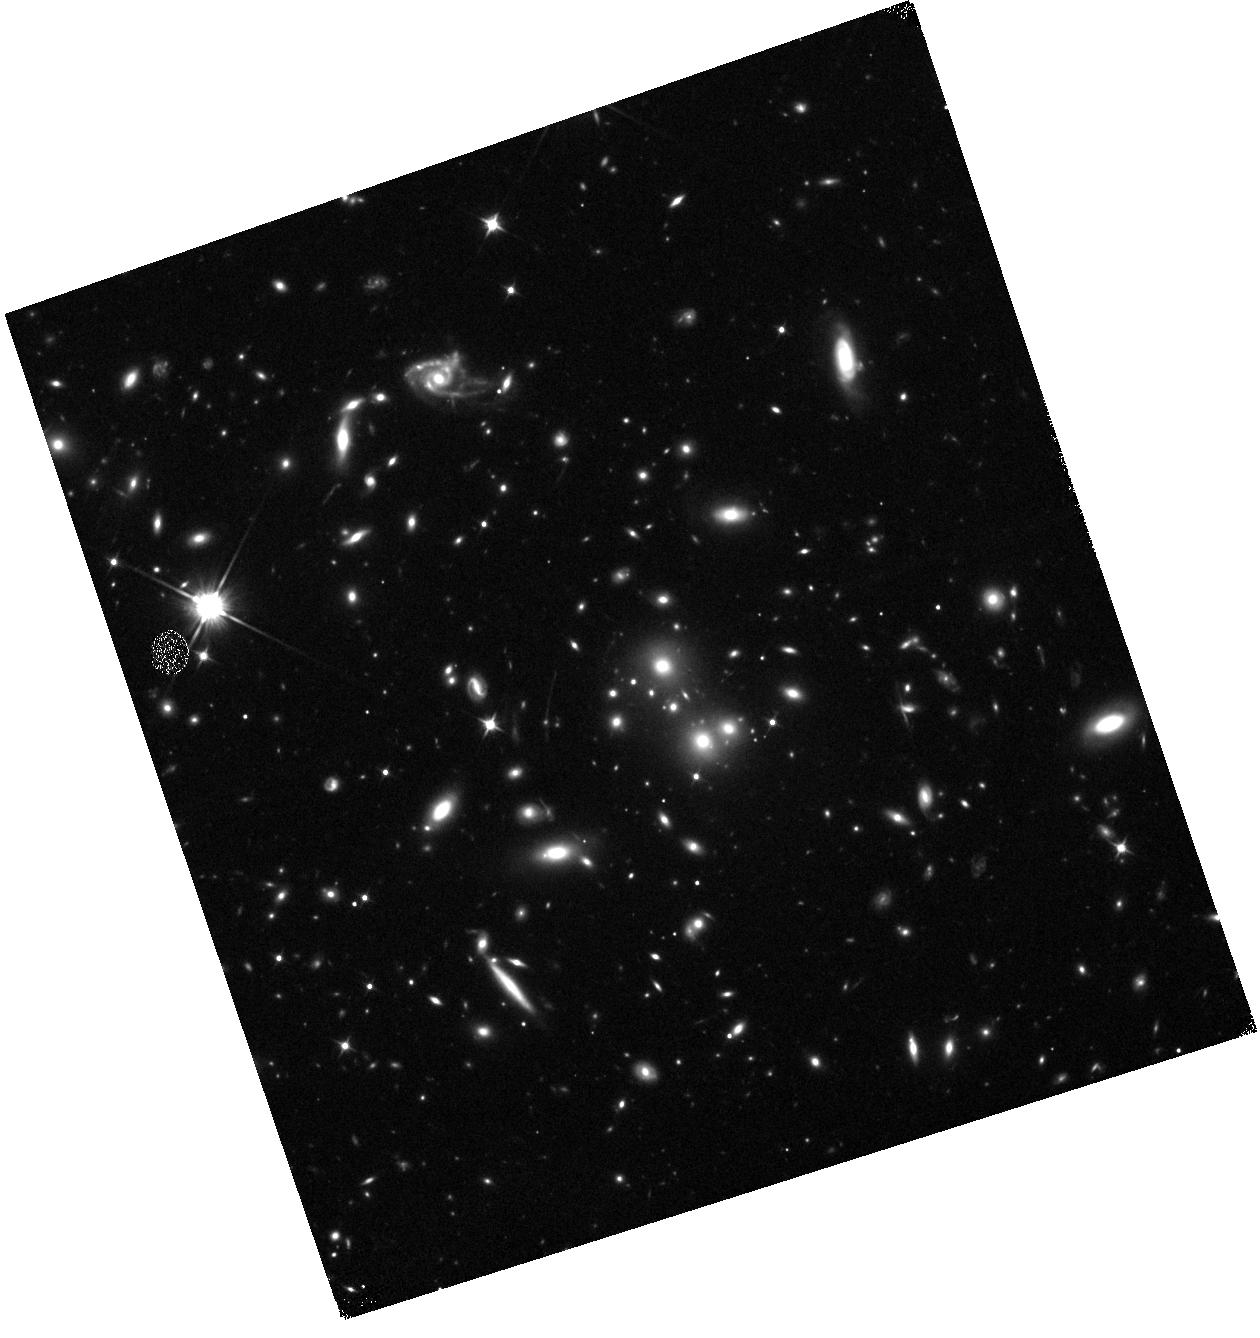
Target: EMACSJ1144.2-2836. Instrument: WFC3/IR. Filter: F110W. Exposure: 12 min. Observation ID: hst_13671_0h_wfc3_ir_f110w_icoz0h

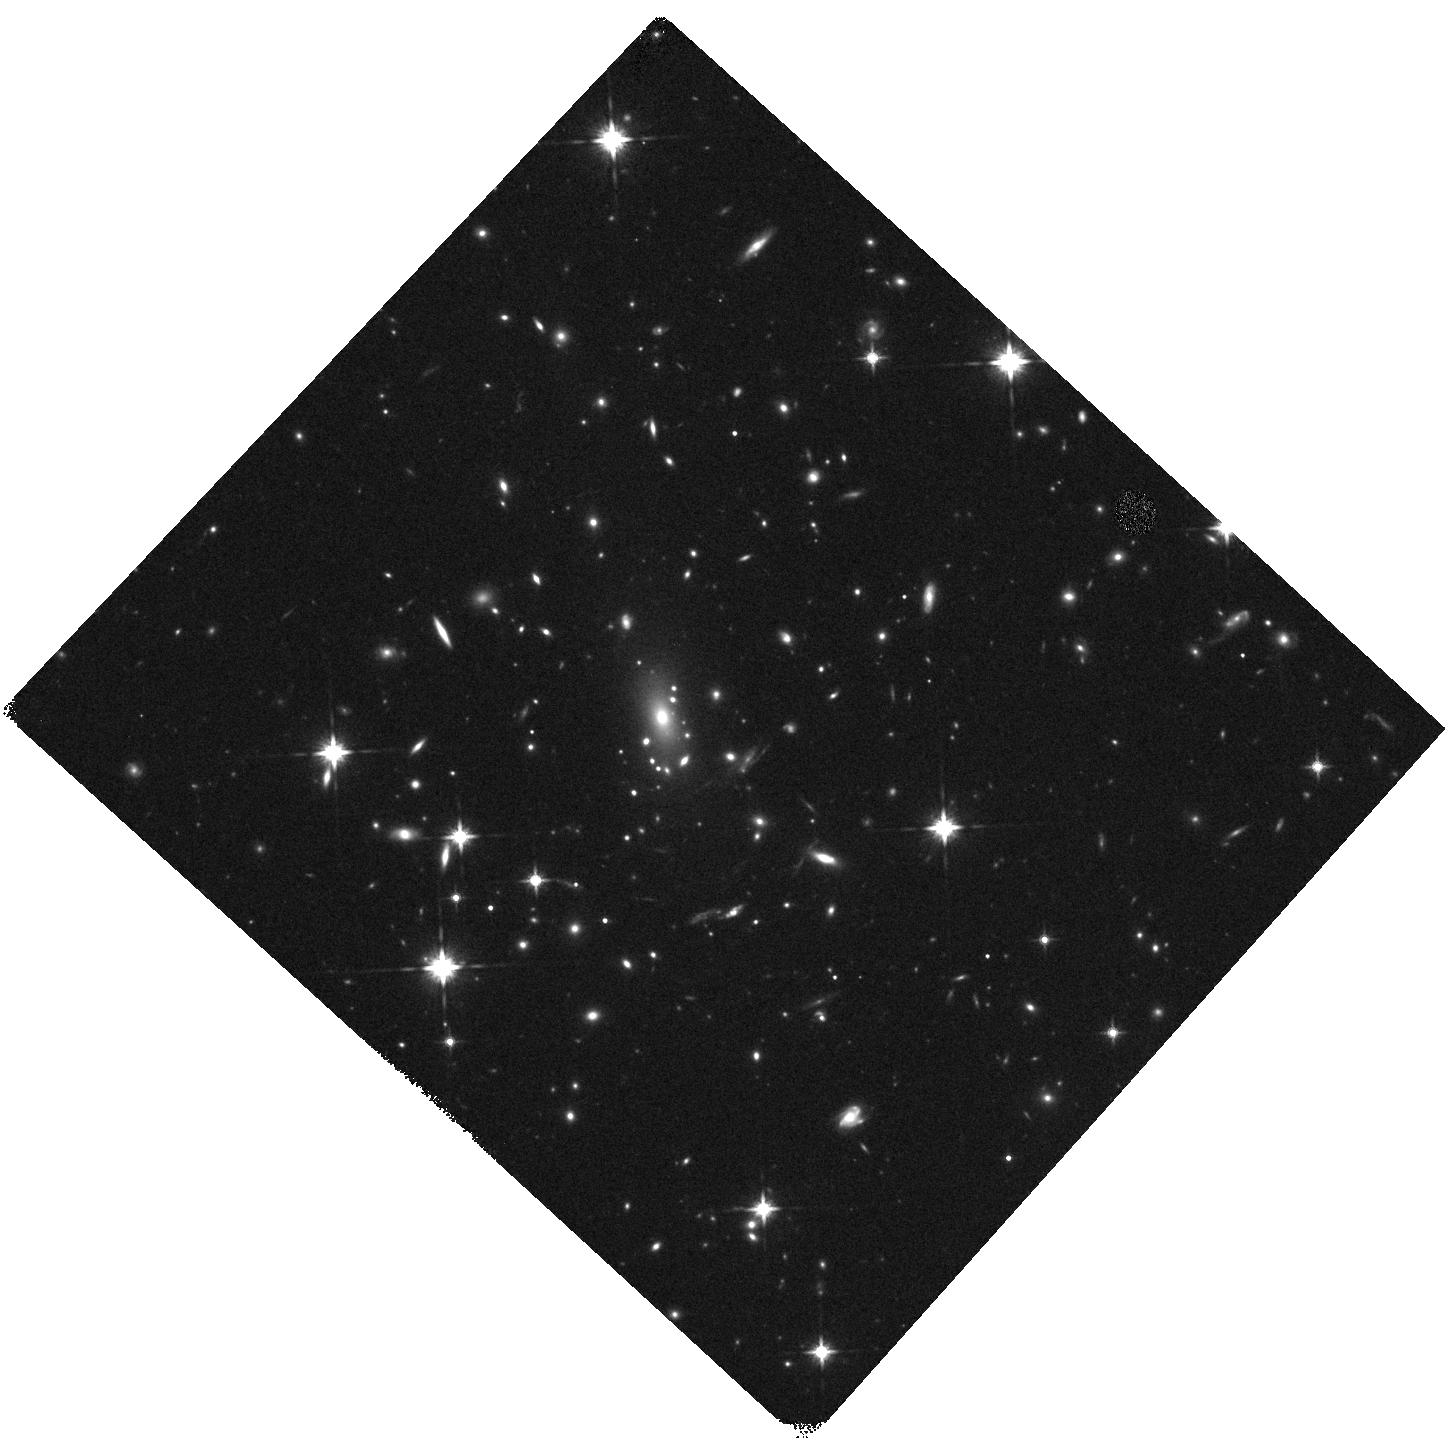
Target: EMACSJ0921.6-0621. Instrument: WFC3/IR. Filter: F140W. Exposure: 12 min. Observation ID: hst_13671_99_wfc3_ir_f140w_icoz99

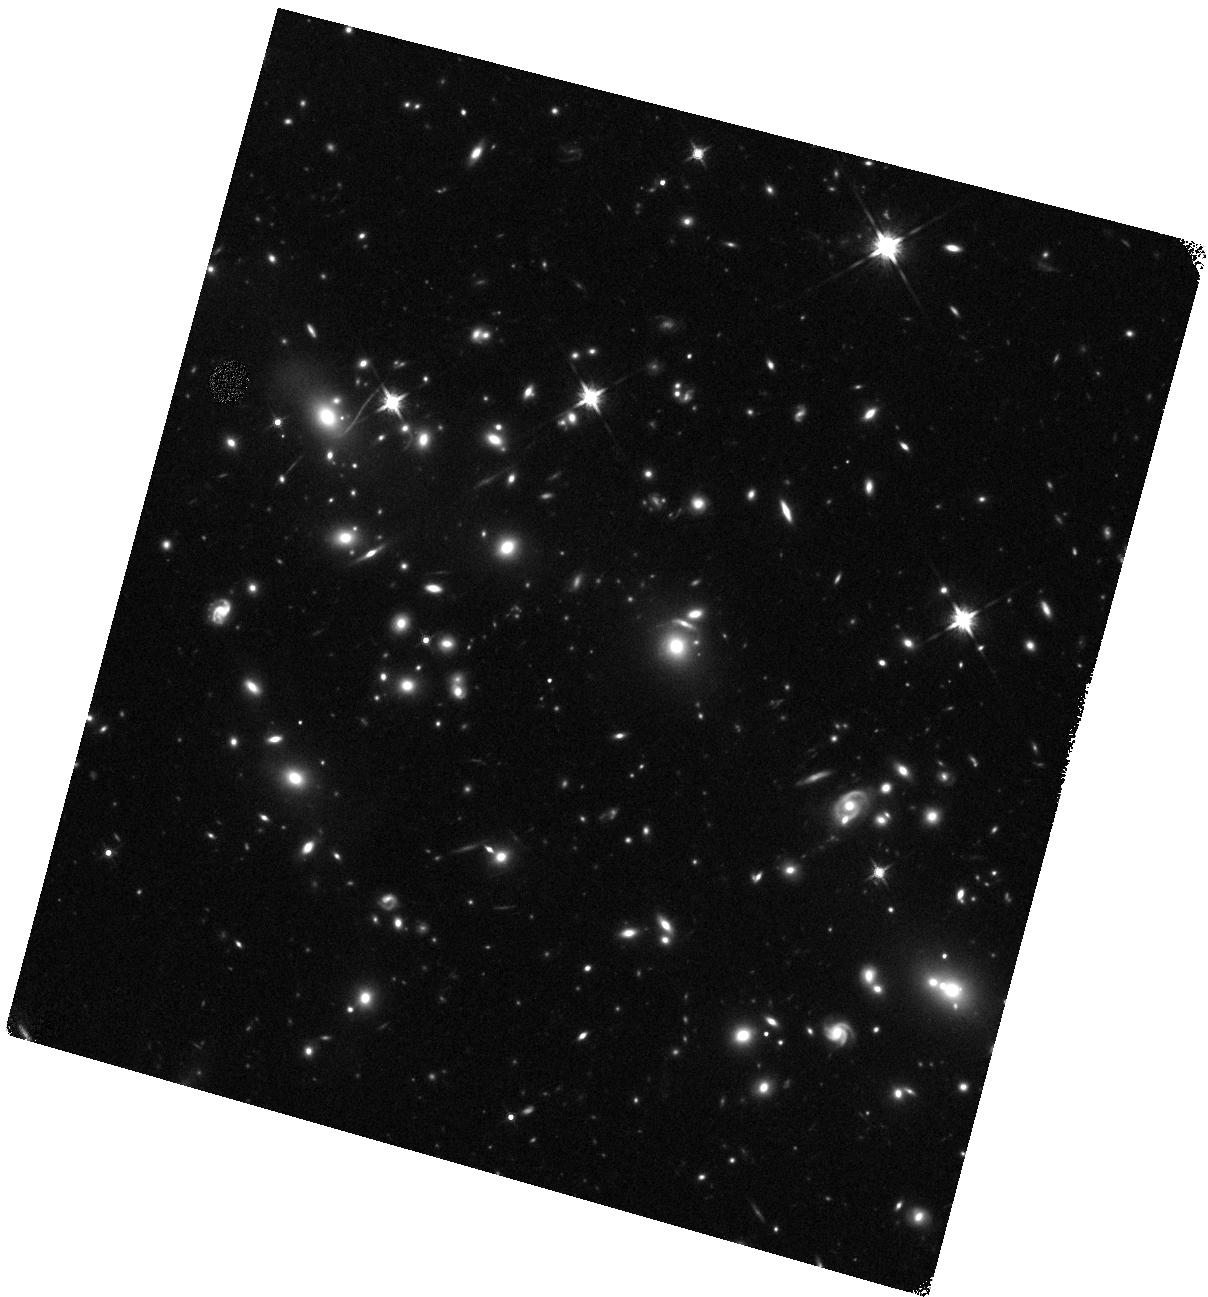
Target: EMACSJ1508.1+5755. Instrument: WFC3/IR. Filter: F140W. Exposure: 12 min. Observation ID: hst_13671_0s_wfc3_ir_f140w_icoz0s

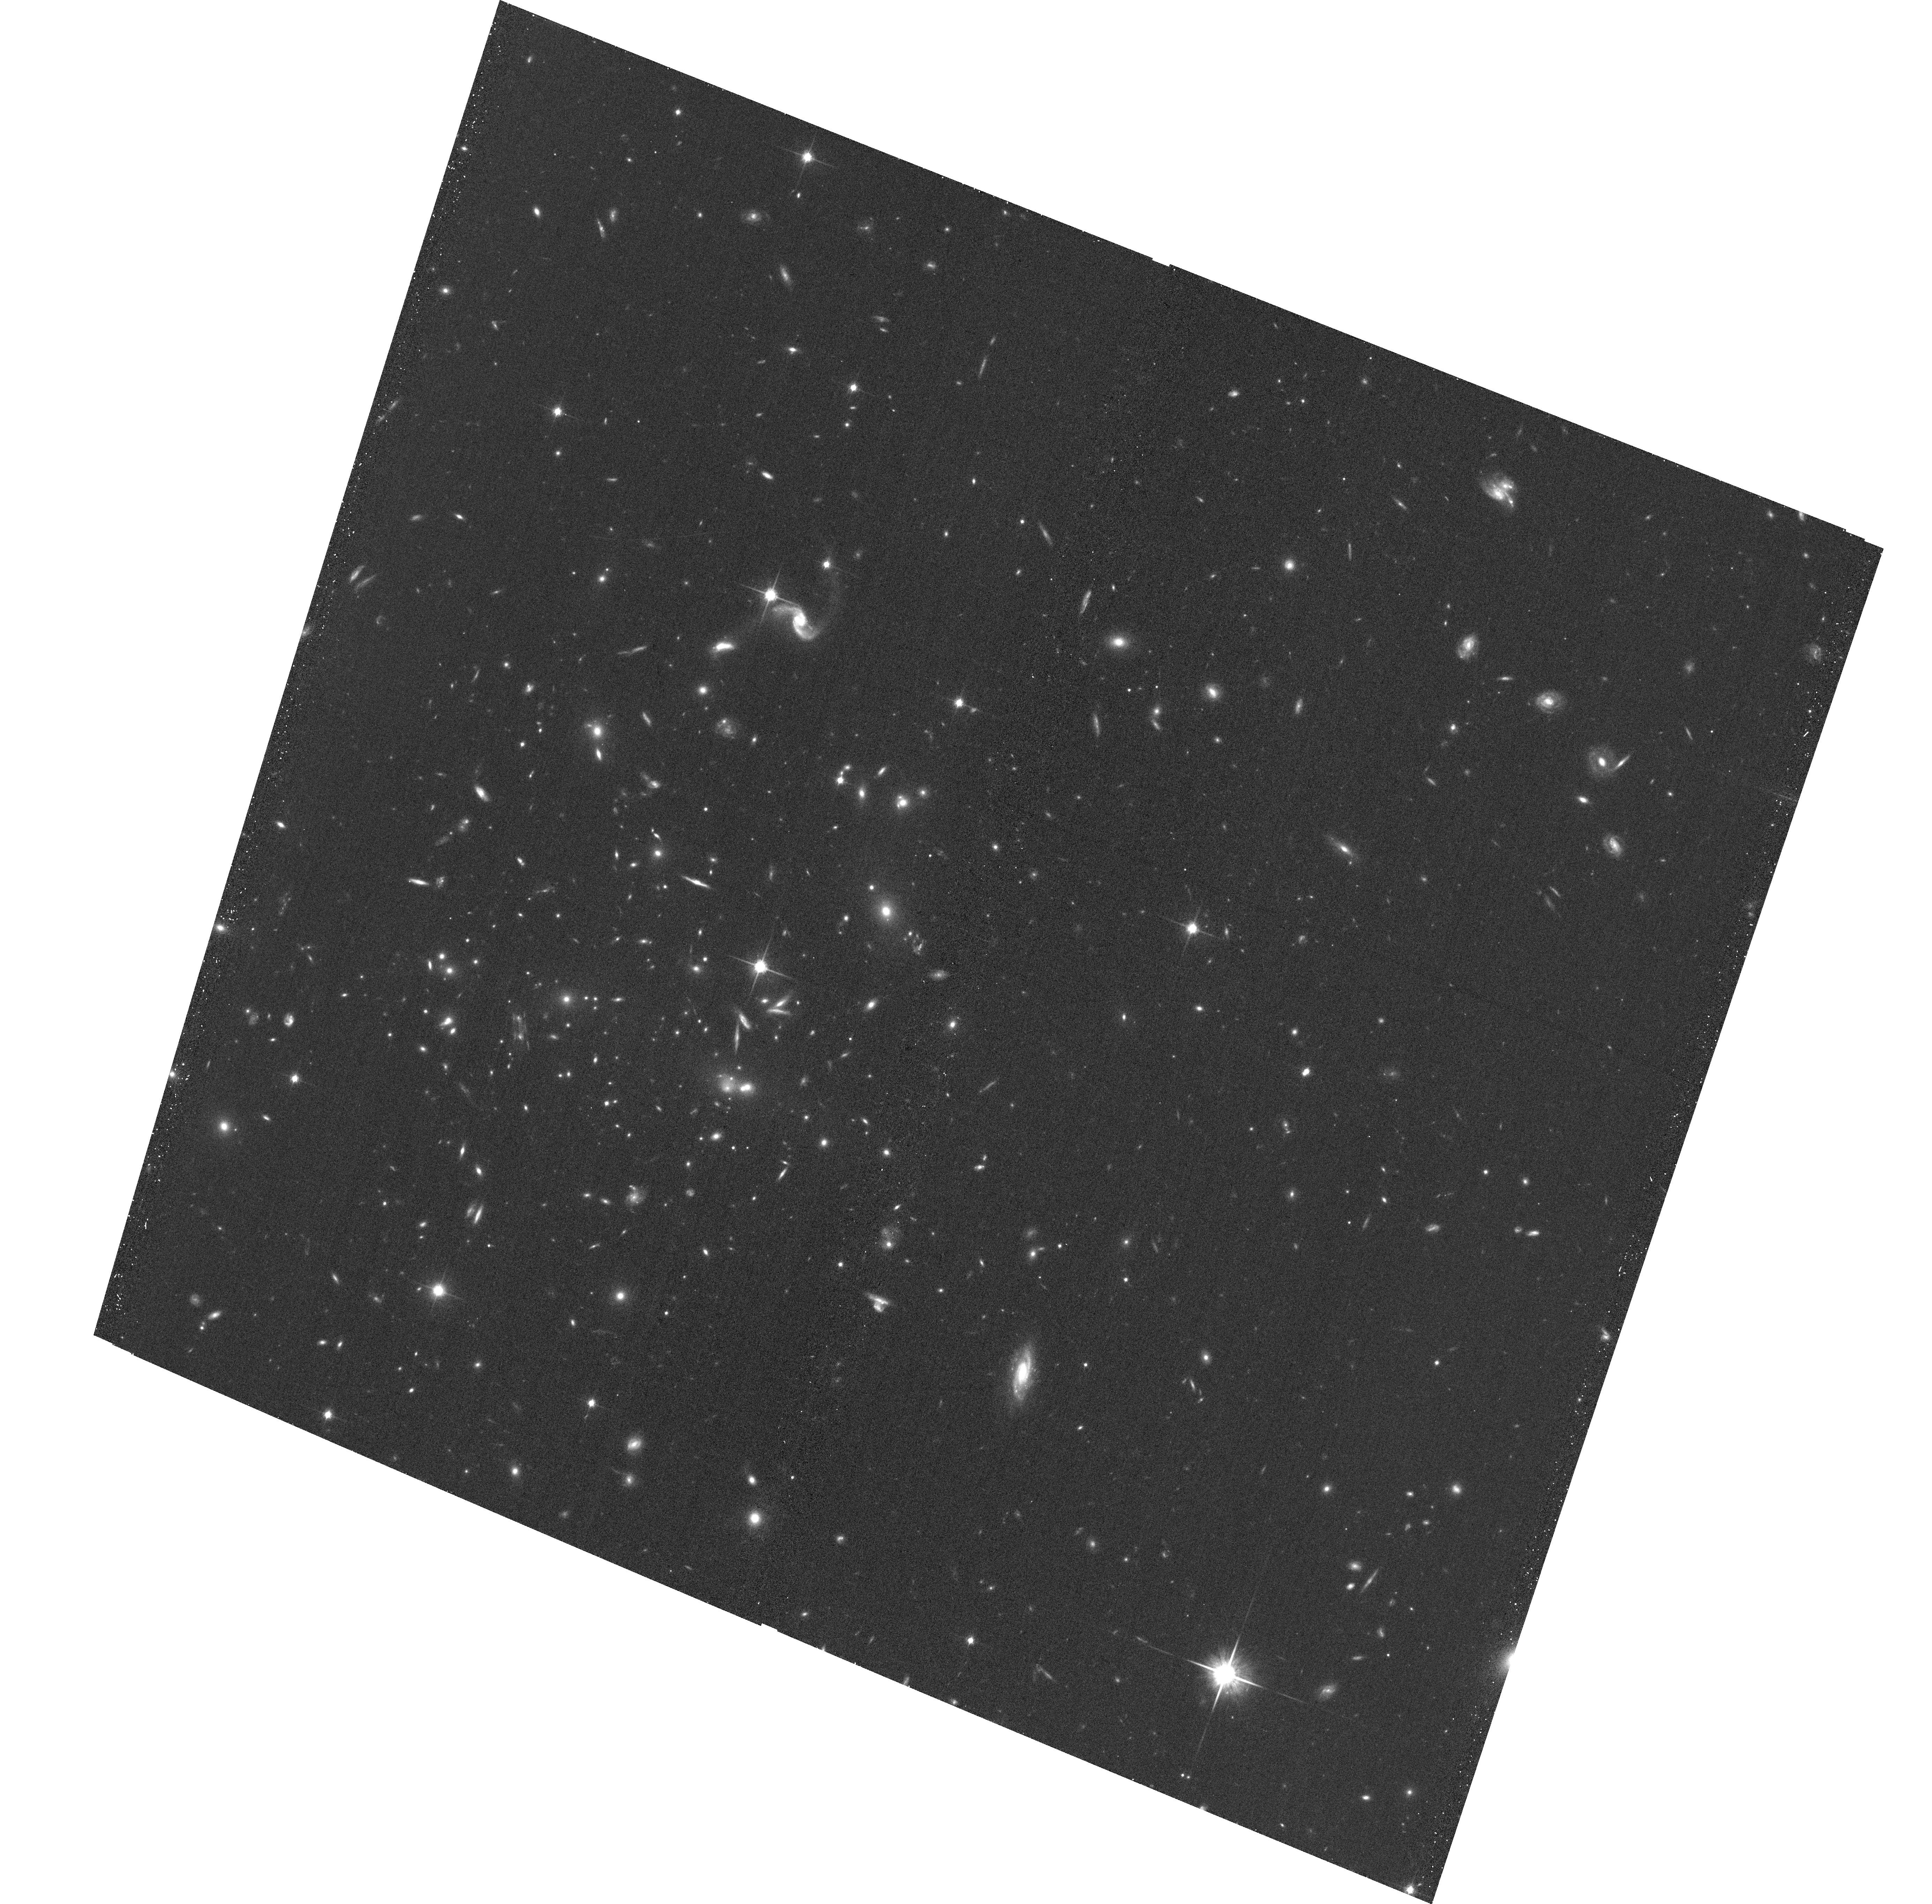
Target: EMACSJ2229.9-0808A. Instrument: ACS/WFC. Filter: F814W. Exposure: 20 min. Observation ID: hst_13671_1r_acs_wfc_f814w_jcoz1r

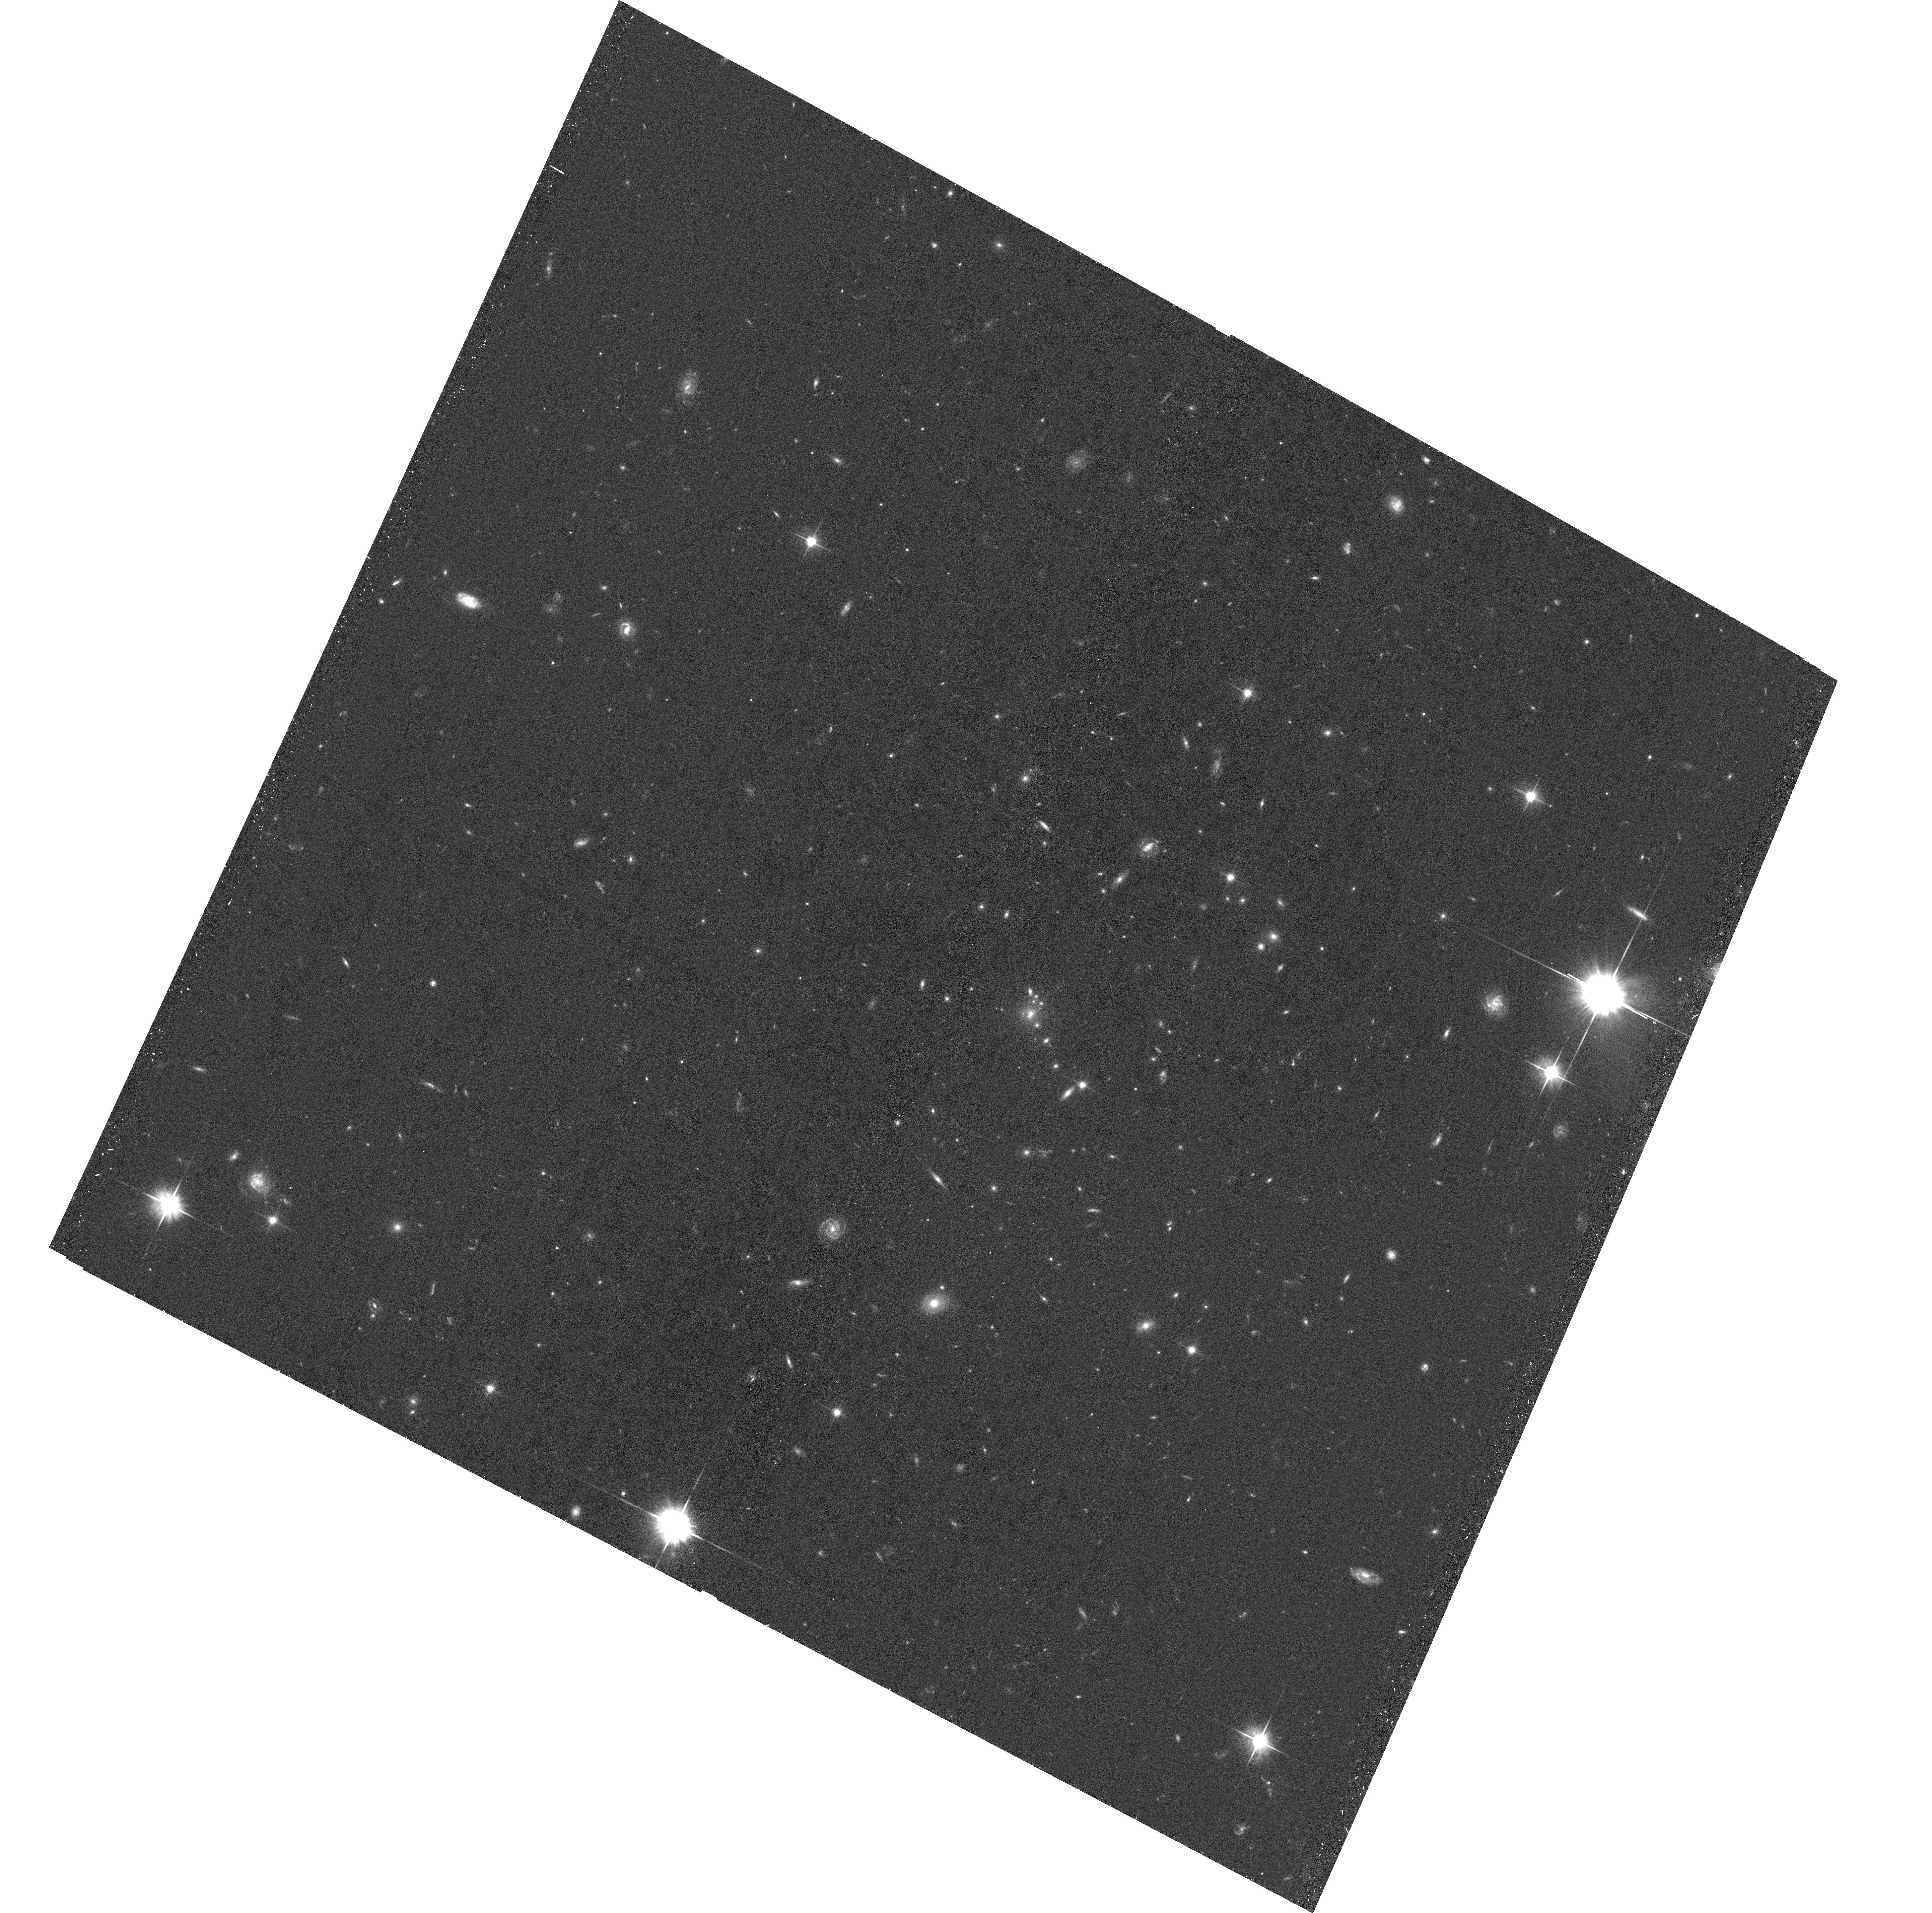
Target: EMACSJ1621.4+7232. Instrument: ACS/WFC. Filter: F606W. Exposure: 20 min. Observation ID: hst_13671_32_acs_wfc_f606w_jcoz32

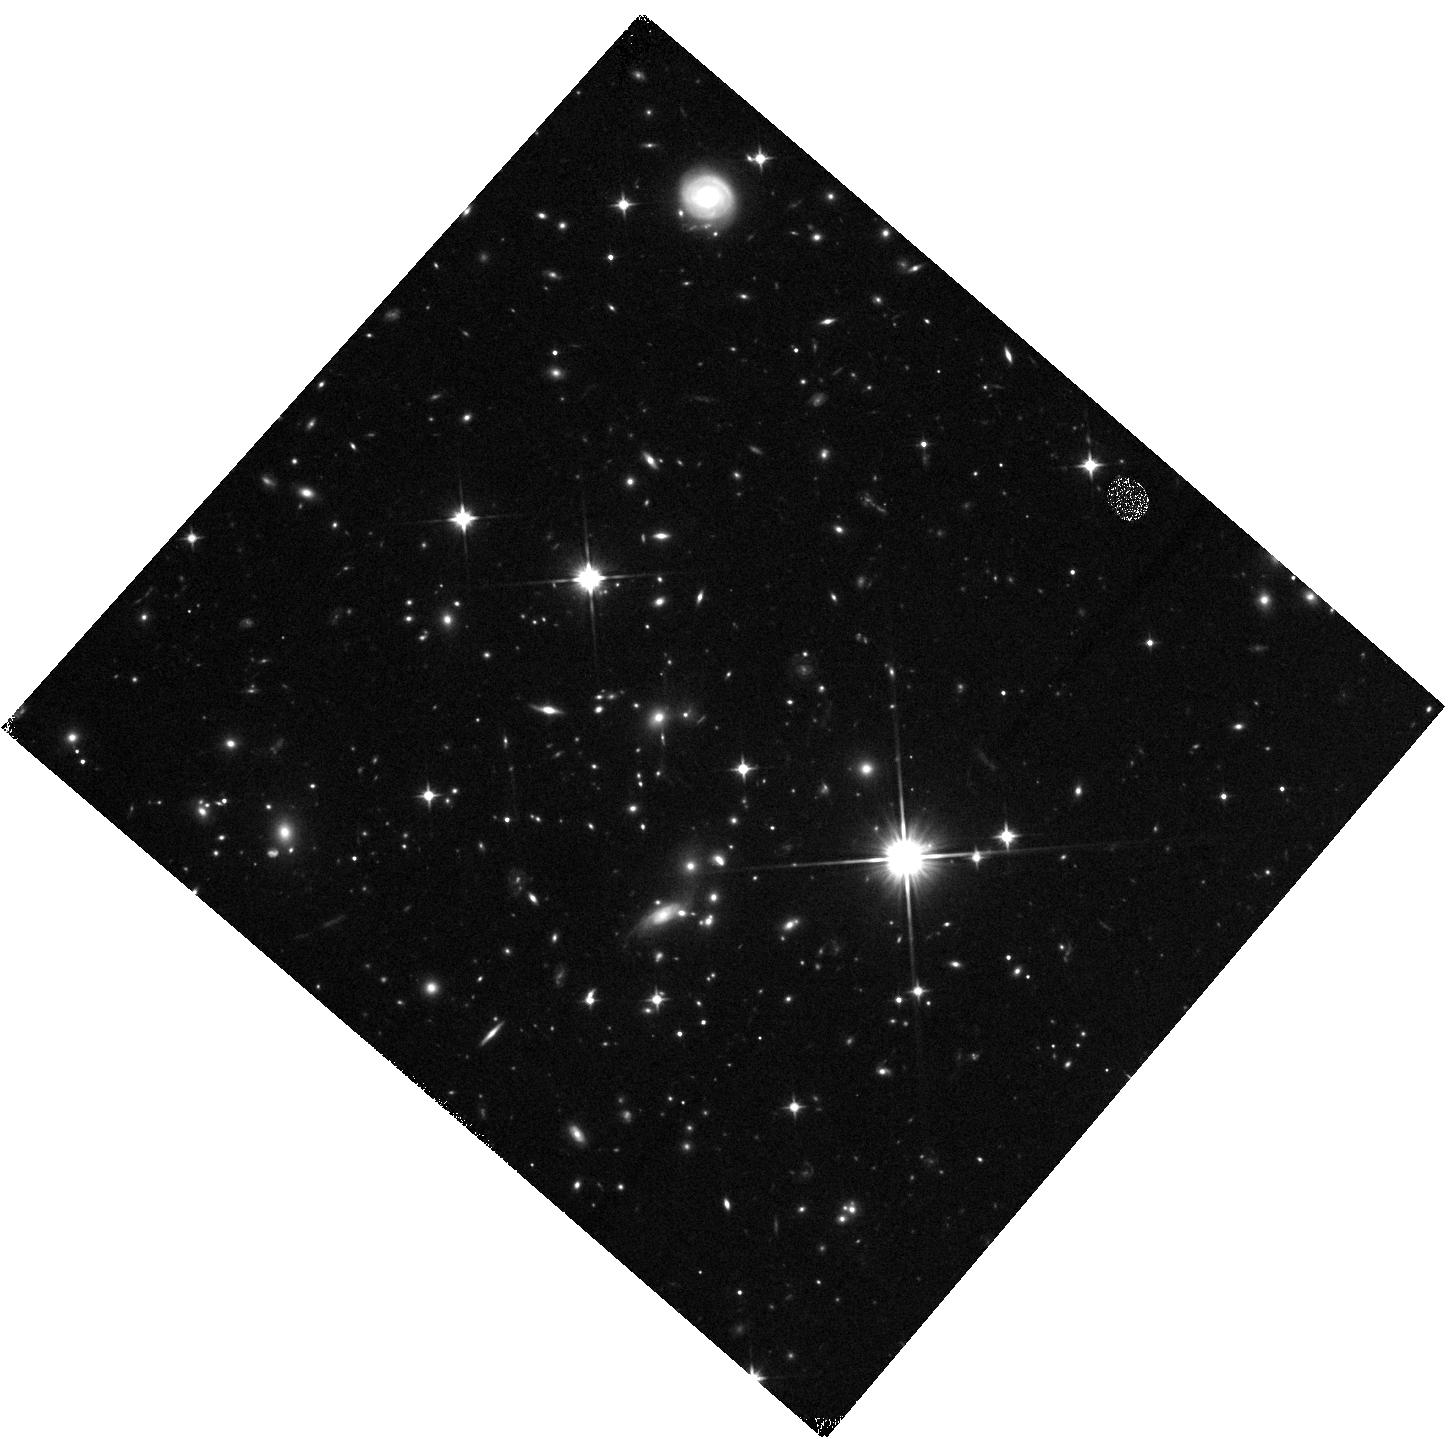
Target: EMACSJ1831.1+6214. Instrument: WFC3/IR. Filter: F110W. Exposure: 12 min. Observation ID: hst_13671_1b_wfc3_ir_f110w_icoz1b

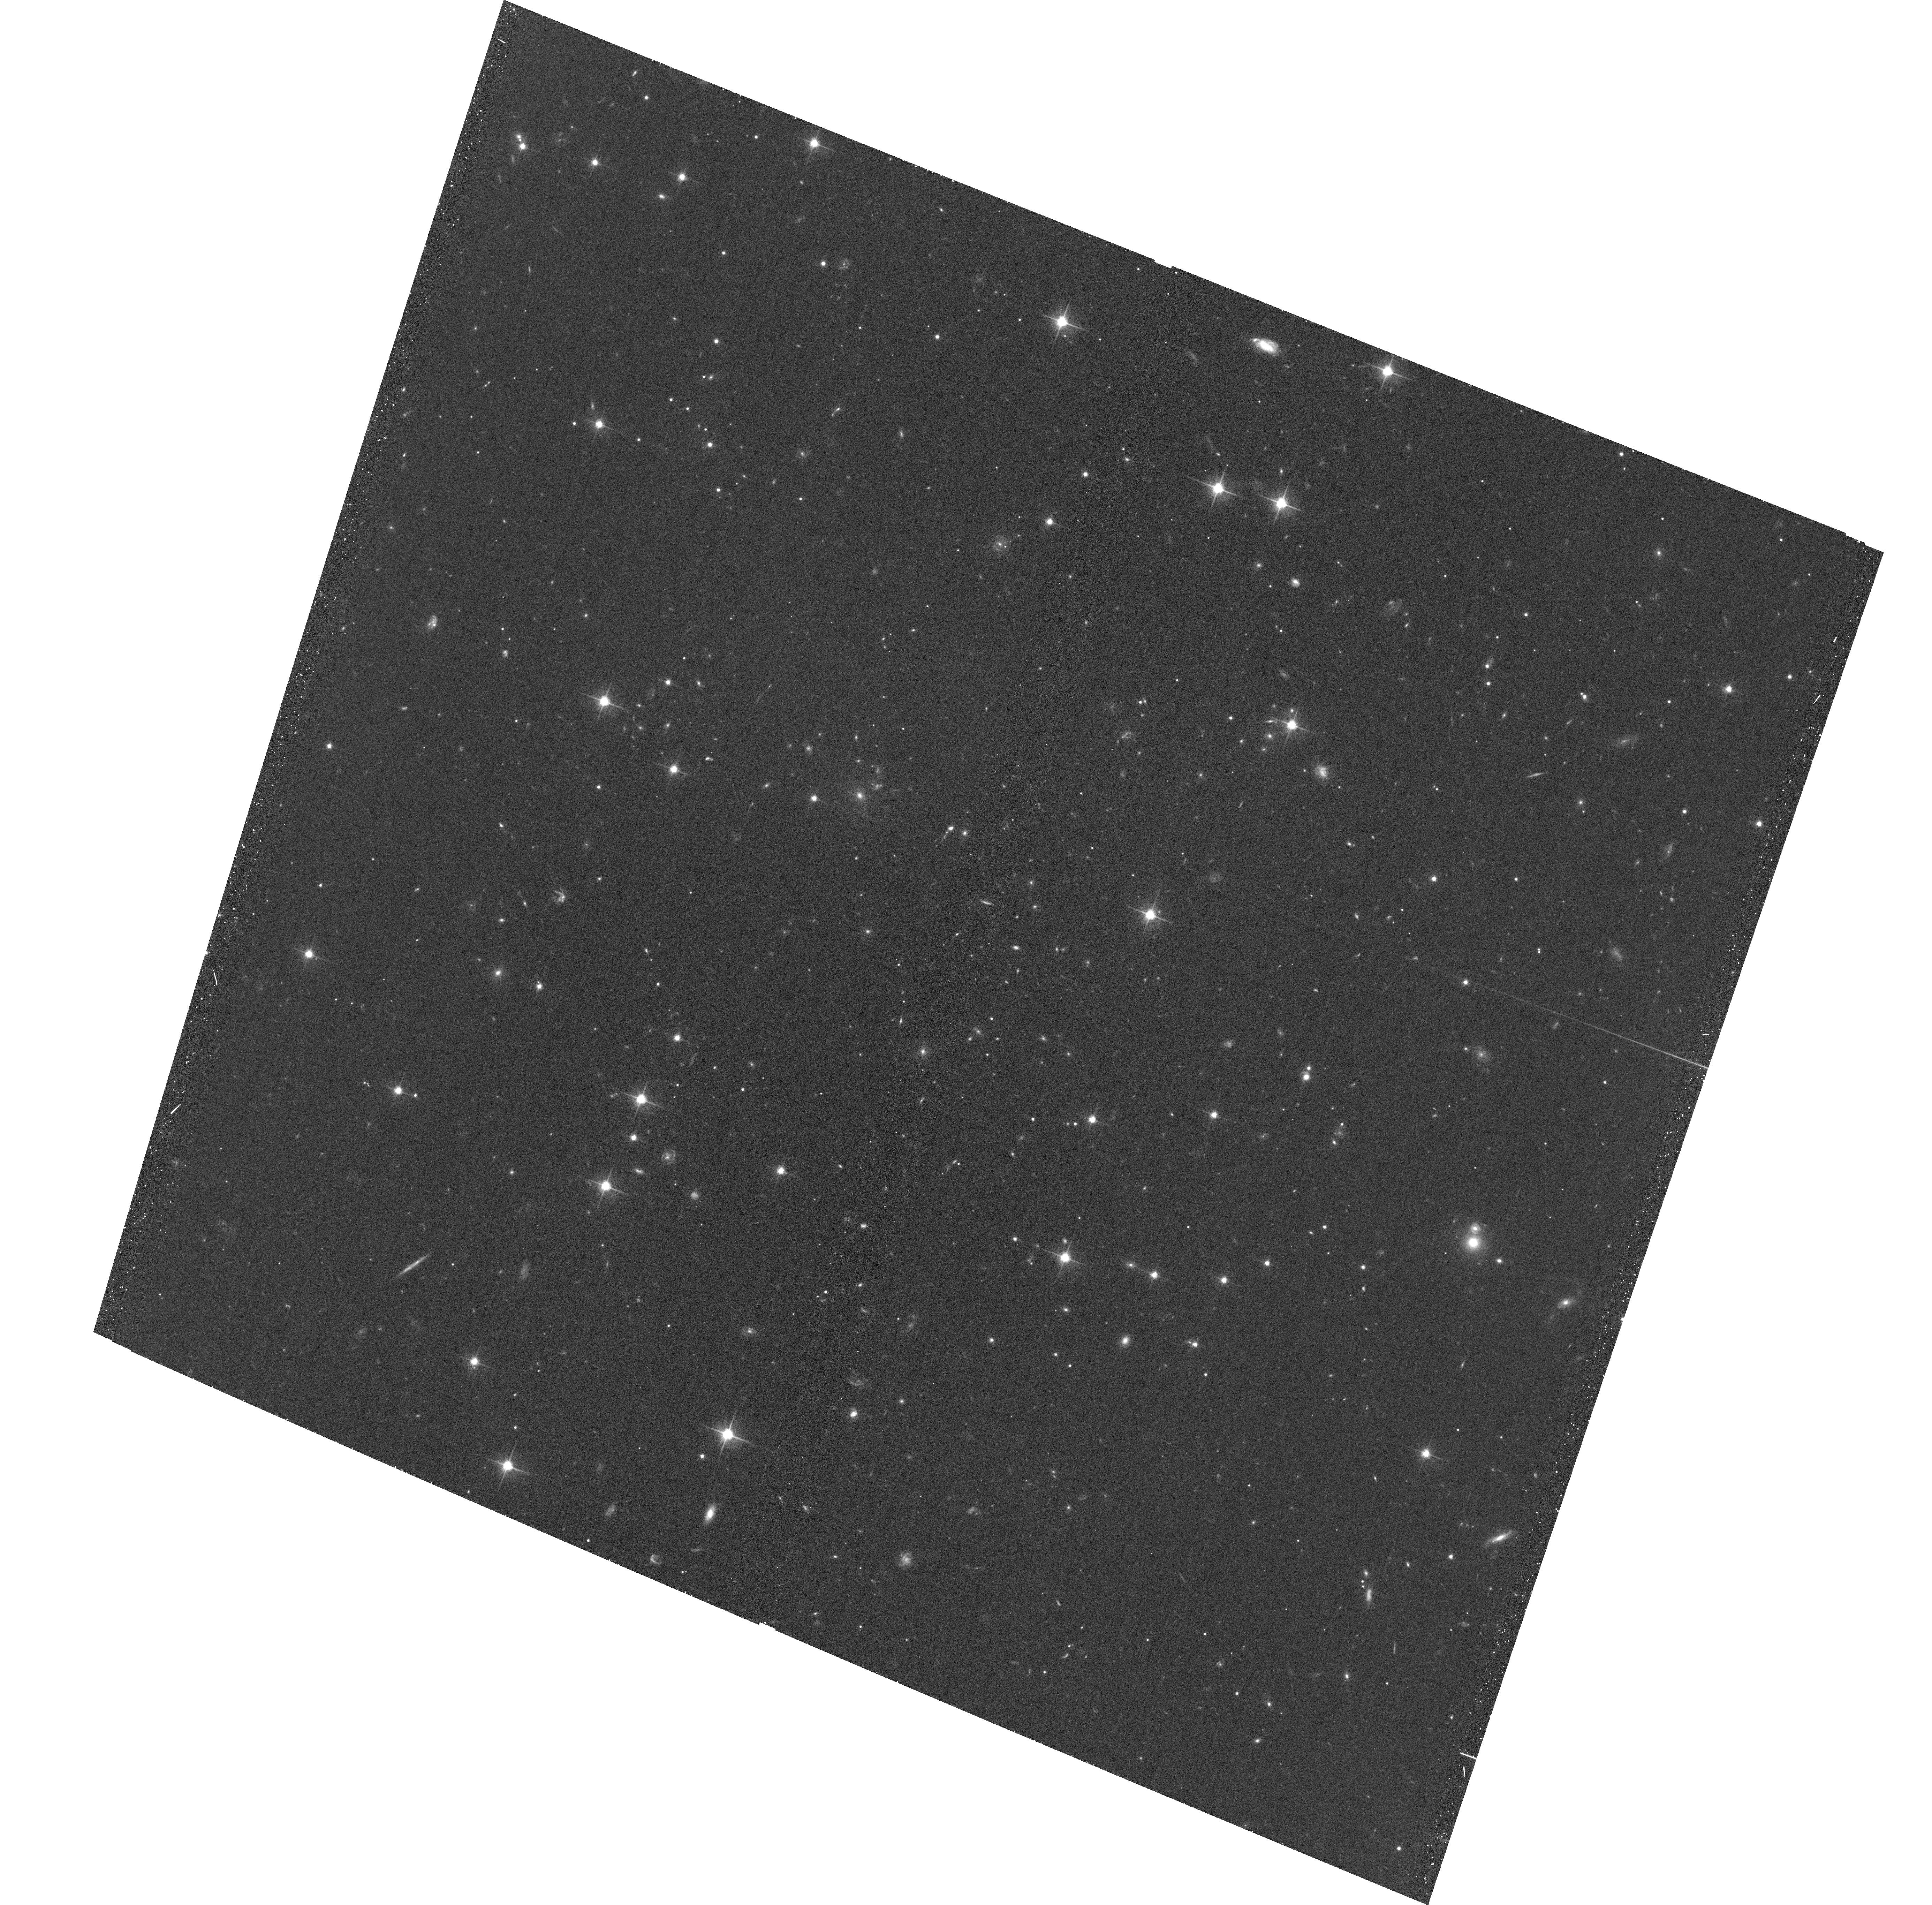
Target: EMACSJ2025.5-2313. Instrument: ACS/WFC. Filter: F606W. Exposure: 20 min. Observation ID: hst_13671_39_acs_wfc_f606w_jcoz39

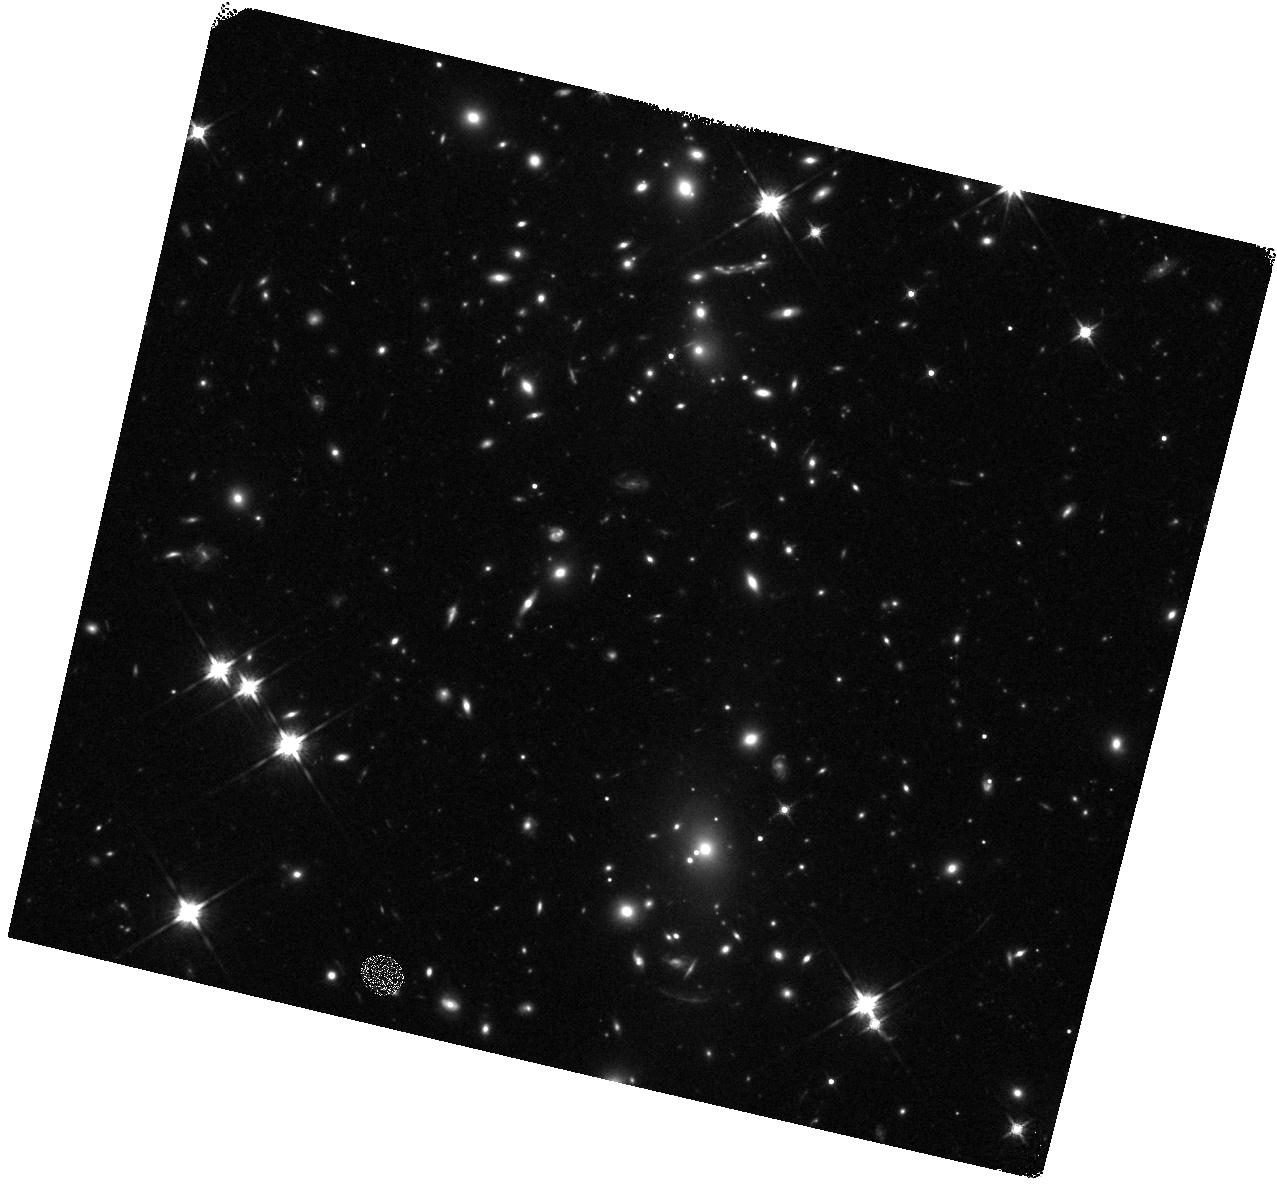
Target: EMACSJ0943.3-1842. Instrument: WFC3/IR. Filter: F140W. Exposure: 12 min. Observation ID: hst_13671_0b_wfc3_ir_f140w_icoz0b

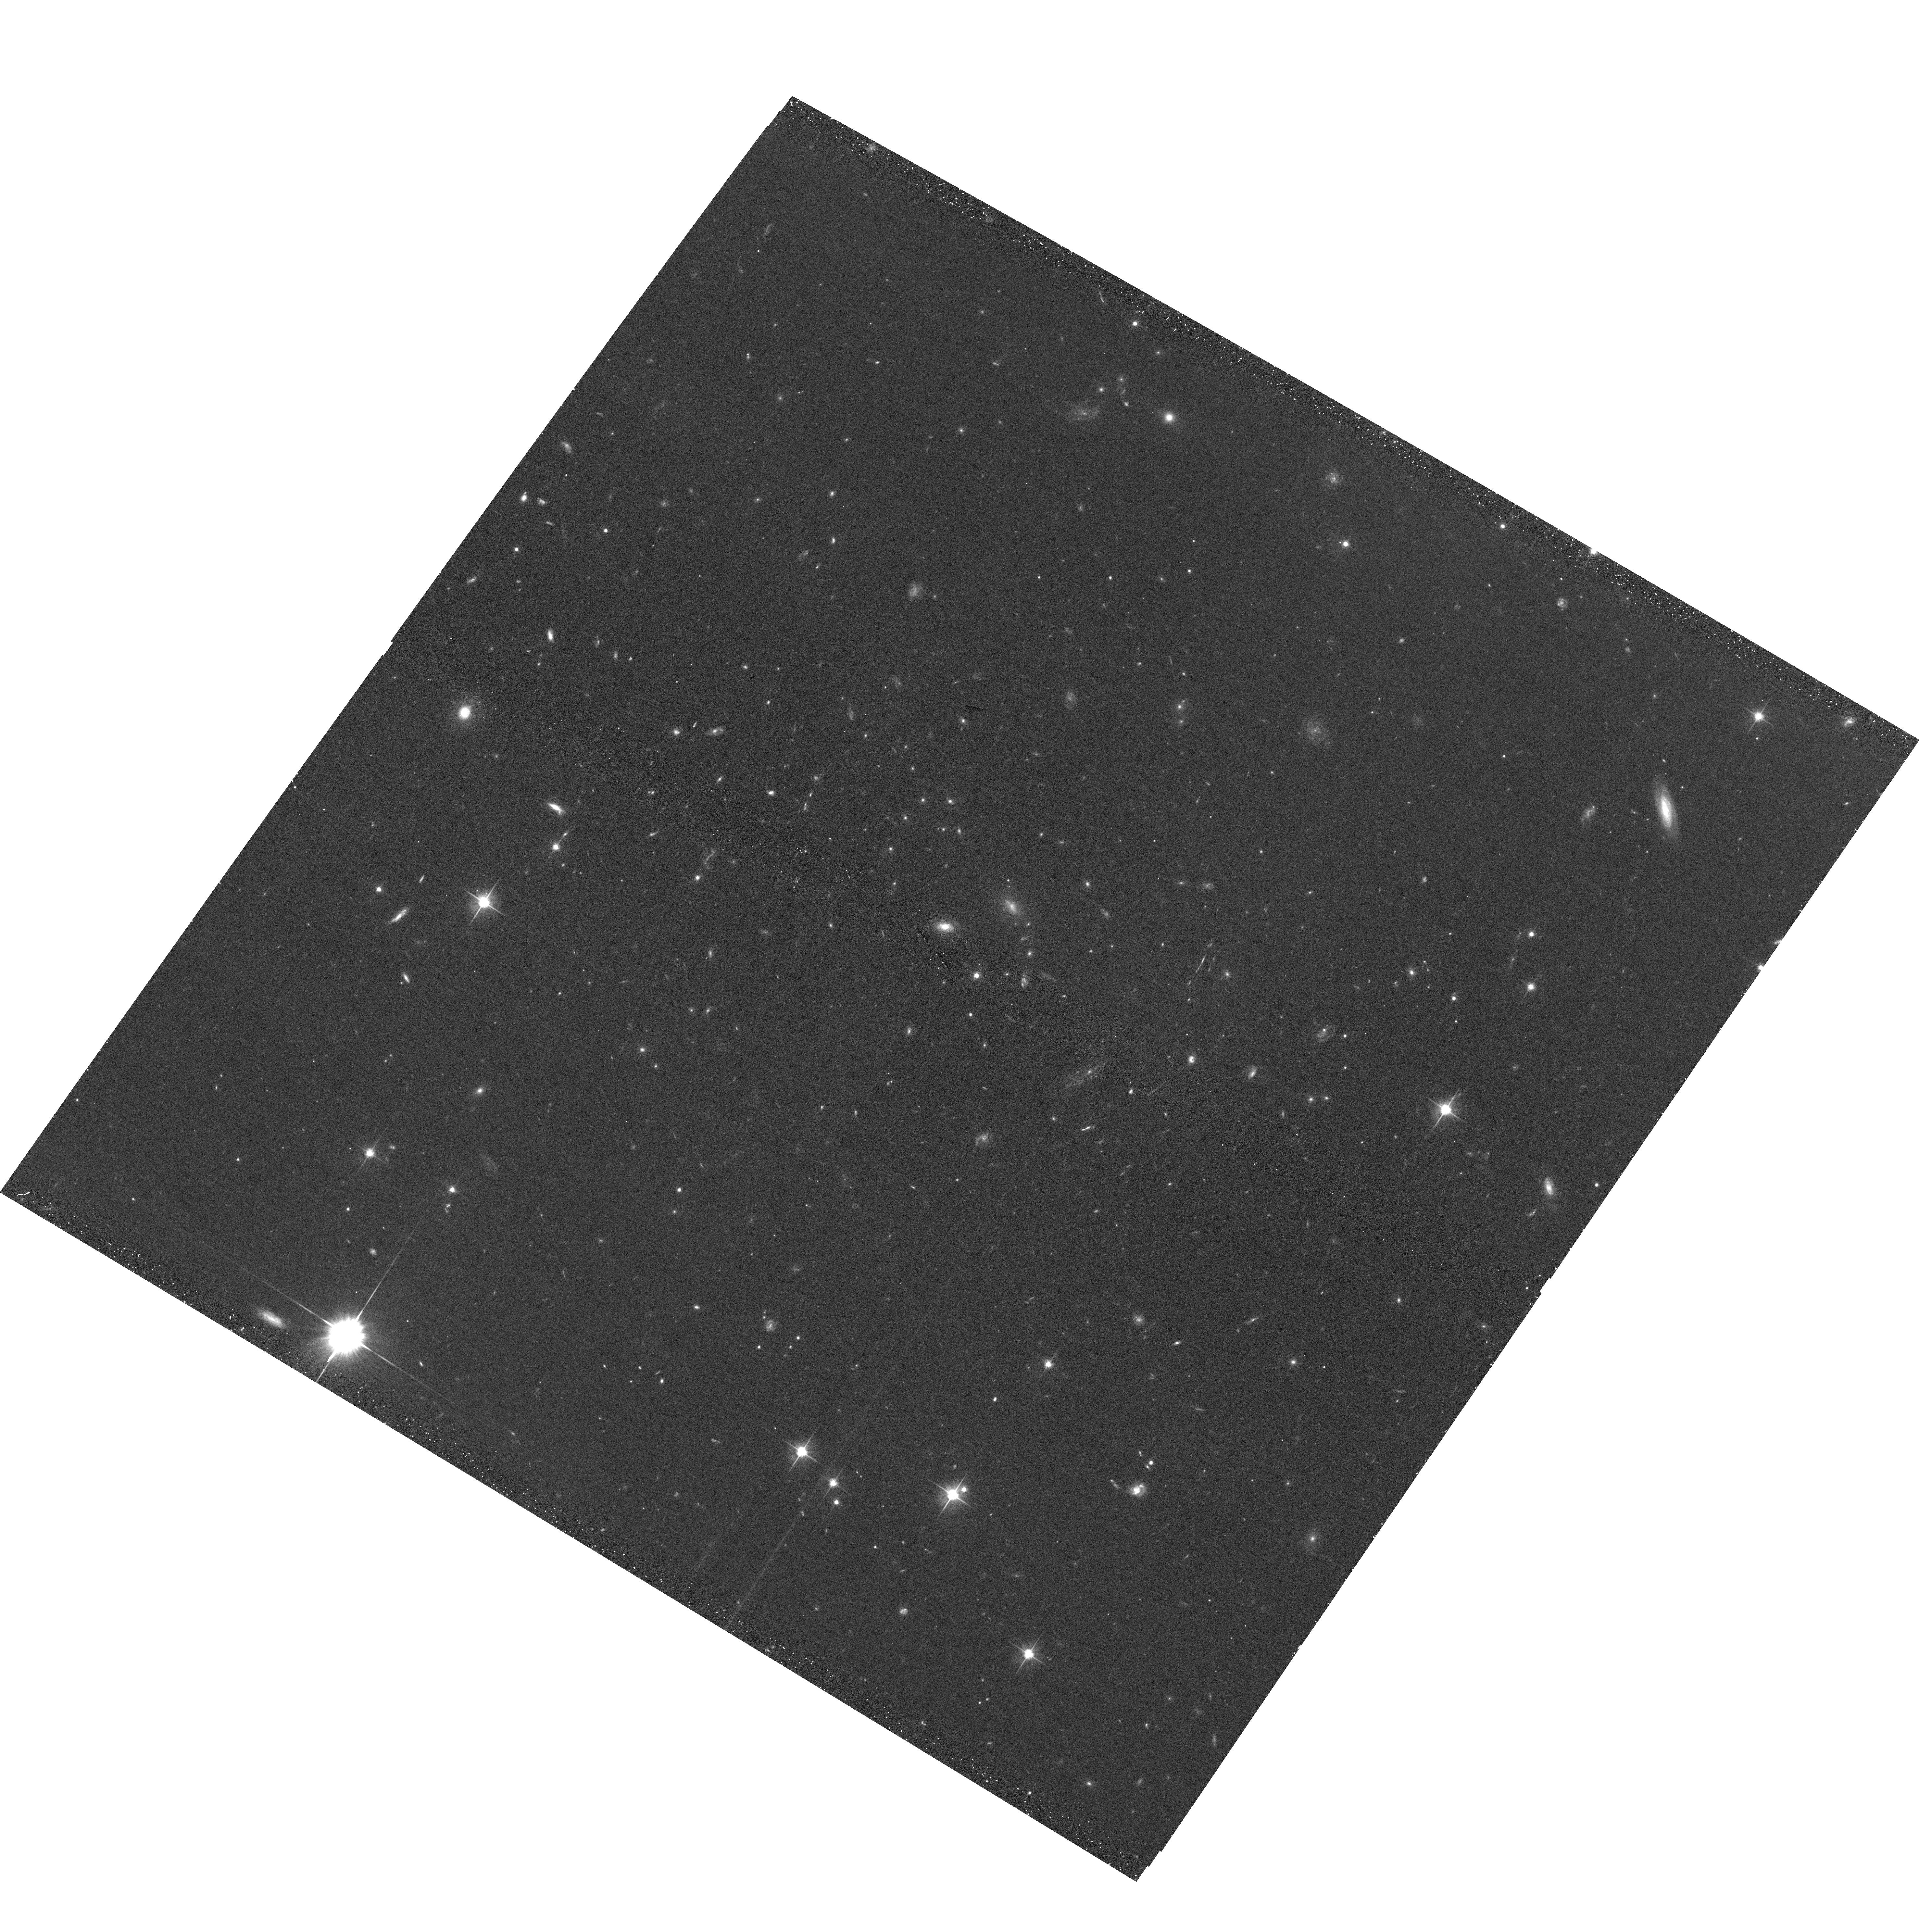
Target: EMACSJ1831.9+5746. Instrument: ACS/WFC. Filter: F606W. Exposure: 20 min. Observation ID: hst_13671_38_acs_wfc_f606w_jcoz38

Beyond MACS: A Snapshot Survey of the Most Massive Clusters of Galaxies at z>0.5 (PI: Ebeling, Harald)

X-ray luminous galaxy clusters at z>0.3 play a pivotal role for a wealth of extragalactic and cosmological research topics, and SNAPshot observations of these systems are ideally suited to identify the most promising cluster targets for further, in-depth study. The power of this approach was demonstrated impressively by ACS/WFC3 SNAPshots of 81 MACS clusters at z>0.3 obtained by us in previous Cycles (28 of them in all of F606W, F814W, F110W, and F140W). Based on these data, the CLASH MCT program selected 16 out of 25 of their targets to be MACS clusters. The central role of X-ray luminous clusters in particular for gravitational-lensing work is further underlined by the fact that all but one of the six most powerful cluster lenses selected for in-depth study by the HST Frontier Fields initiative are MACS detections. We here propose to extend our spectacularly successful SNAPshot survey of the most X-ray luminous distant clusters to a redshift-mass regime that is poorly sampled by any other project. Targeting only extremely massive clusters at z>0.5 from the X-ray selected eMACS sample, the proposed program will (a) identify the most powerful gravitational telescopes at yet higher redshift for the next generation of in-depth studies of the distant Universe with HST and JWST, (b) provide constraints on the mass distribution within these extreme systems, (c) help improve our understanding of the physical nature of galaxy-galaxy and galaxy-gas interactions in cluster cores, and (d) unveil Distant Red Galaxies as well as z>6 Ly-alpha emitters as F814W dropouts. Acknowledging the broad community interest in our sample we waive our data rights for these observations.